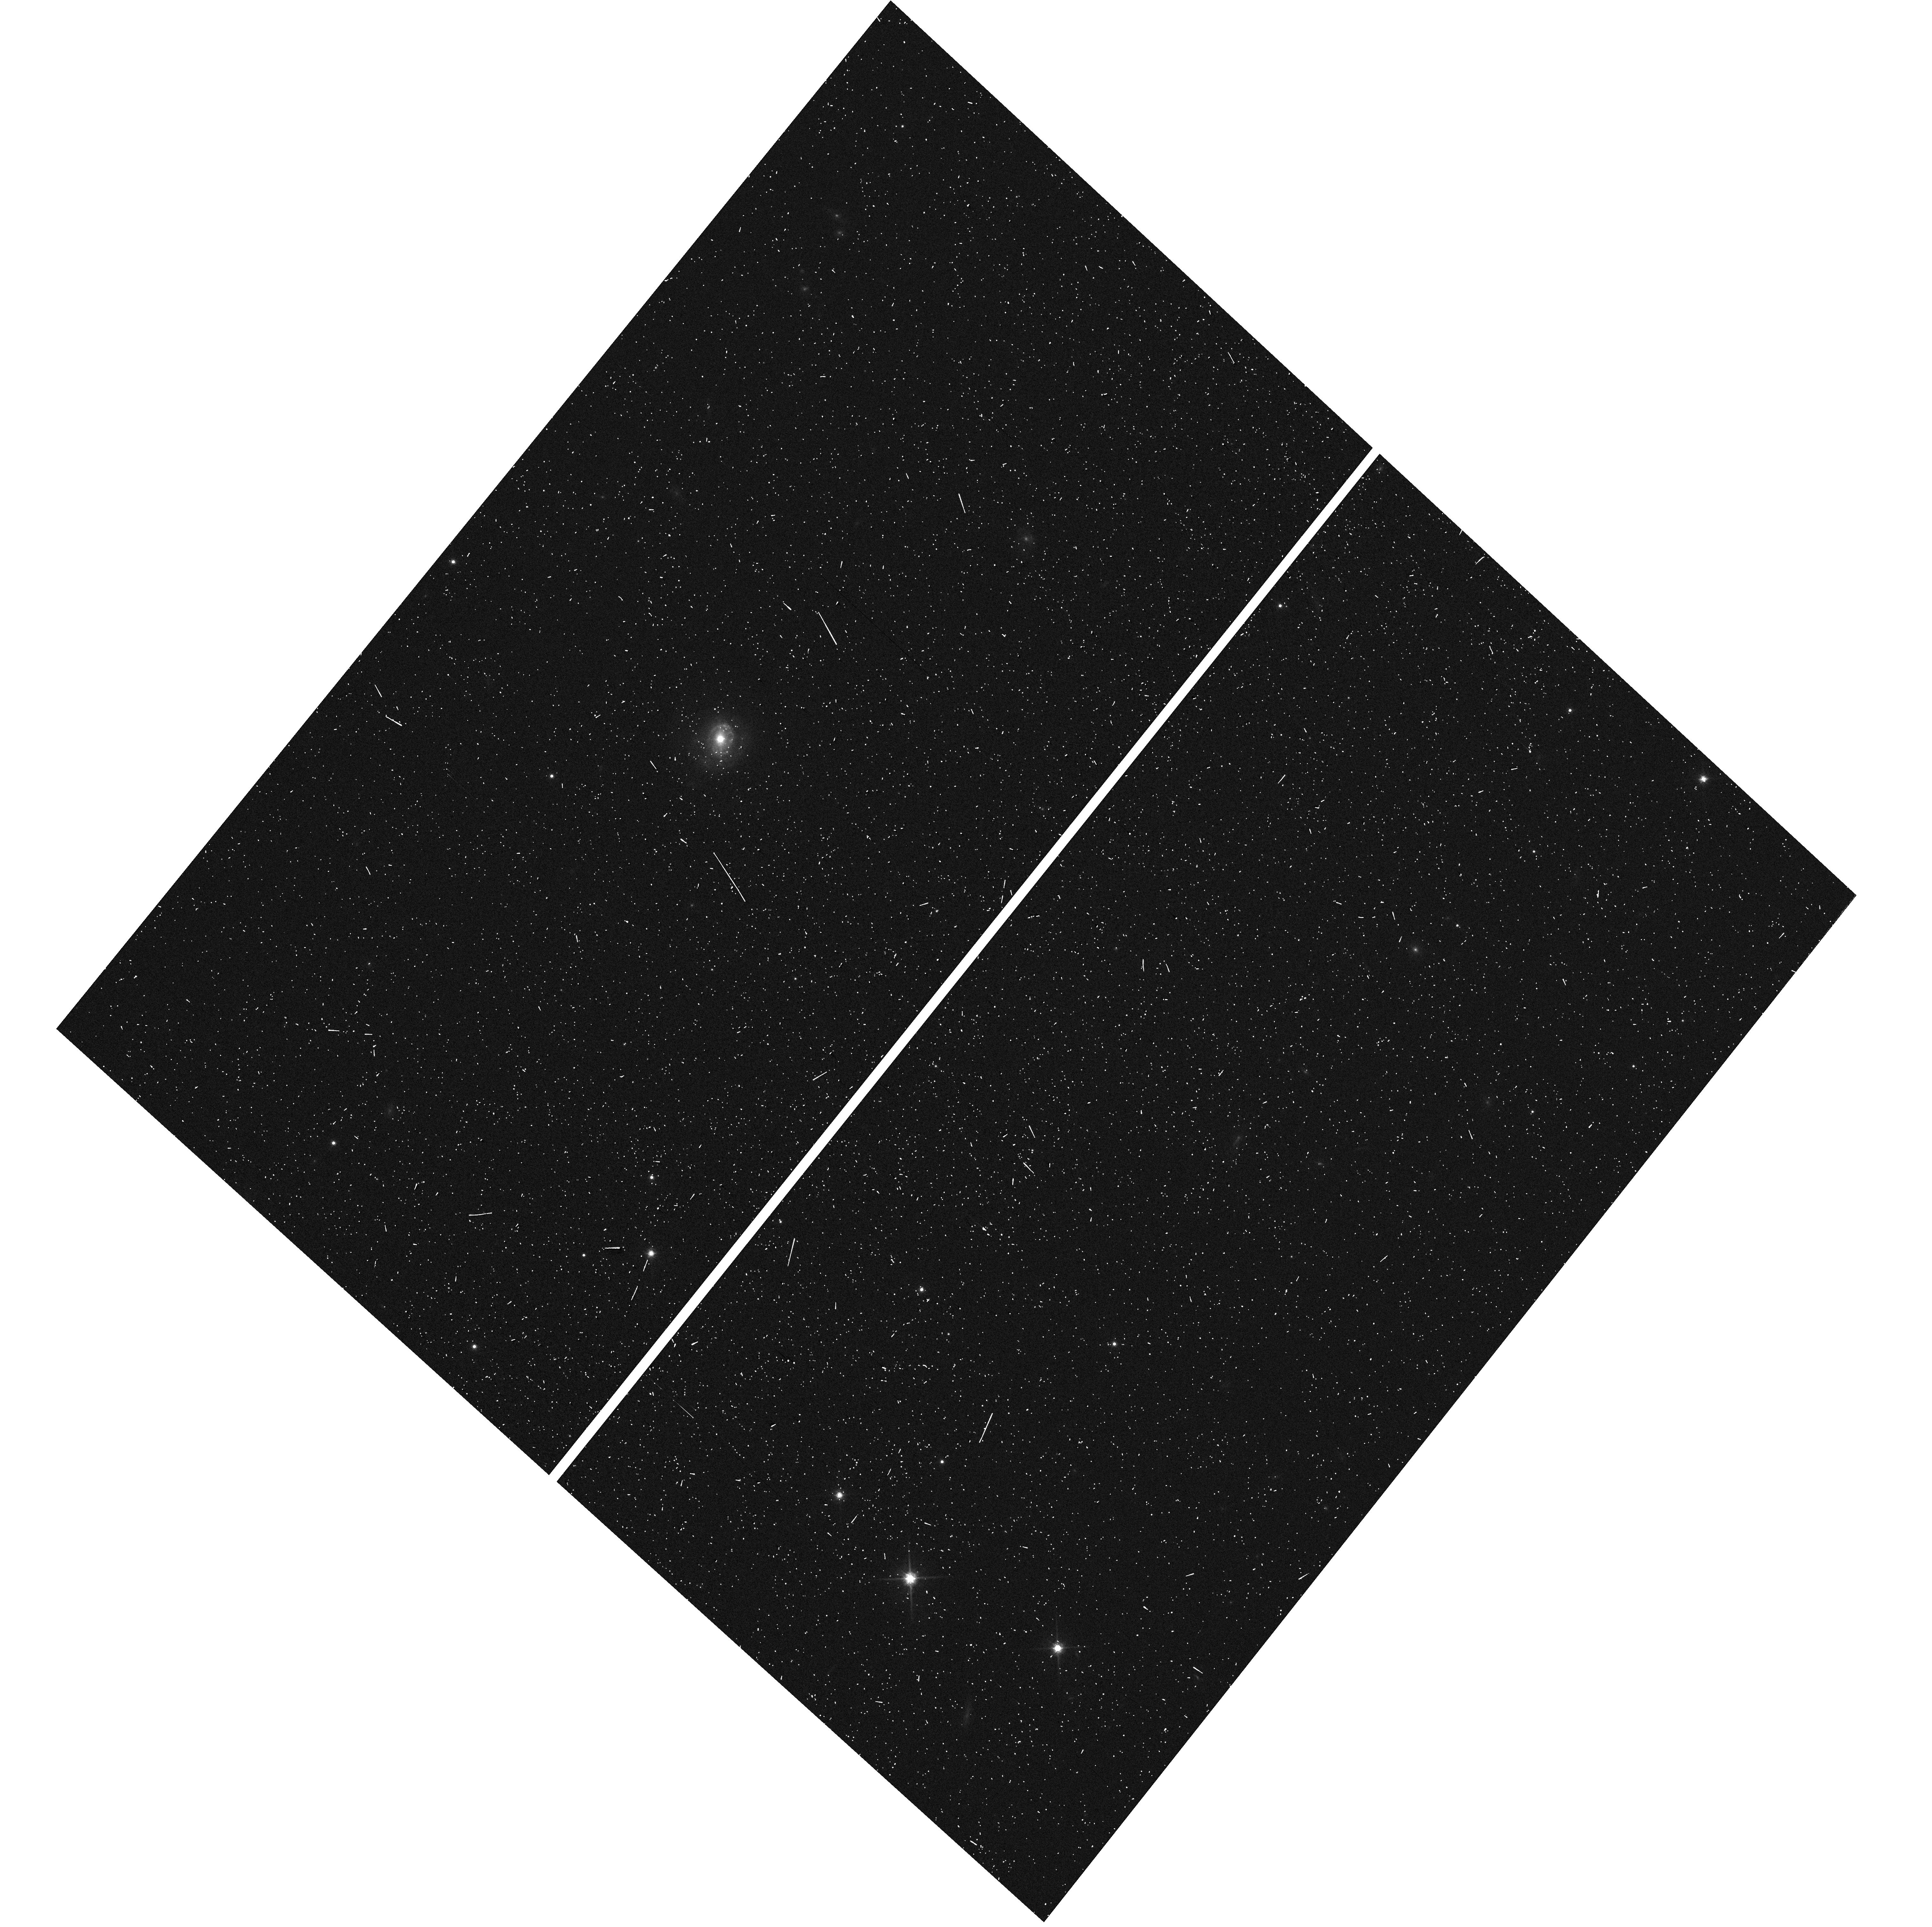
Target: MCBRIDGE-QSO2
Instrument: WFC3/UVIS
Filter: F814W
Exposure: 2 min
Observation ID: hst_14775_52_wfc3_uvis_f814w_id7052

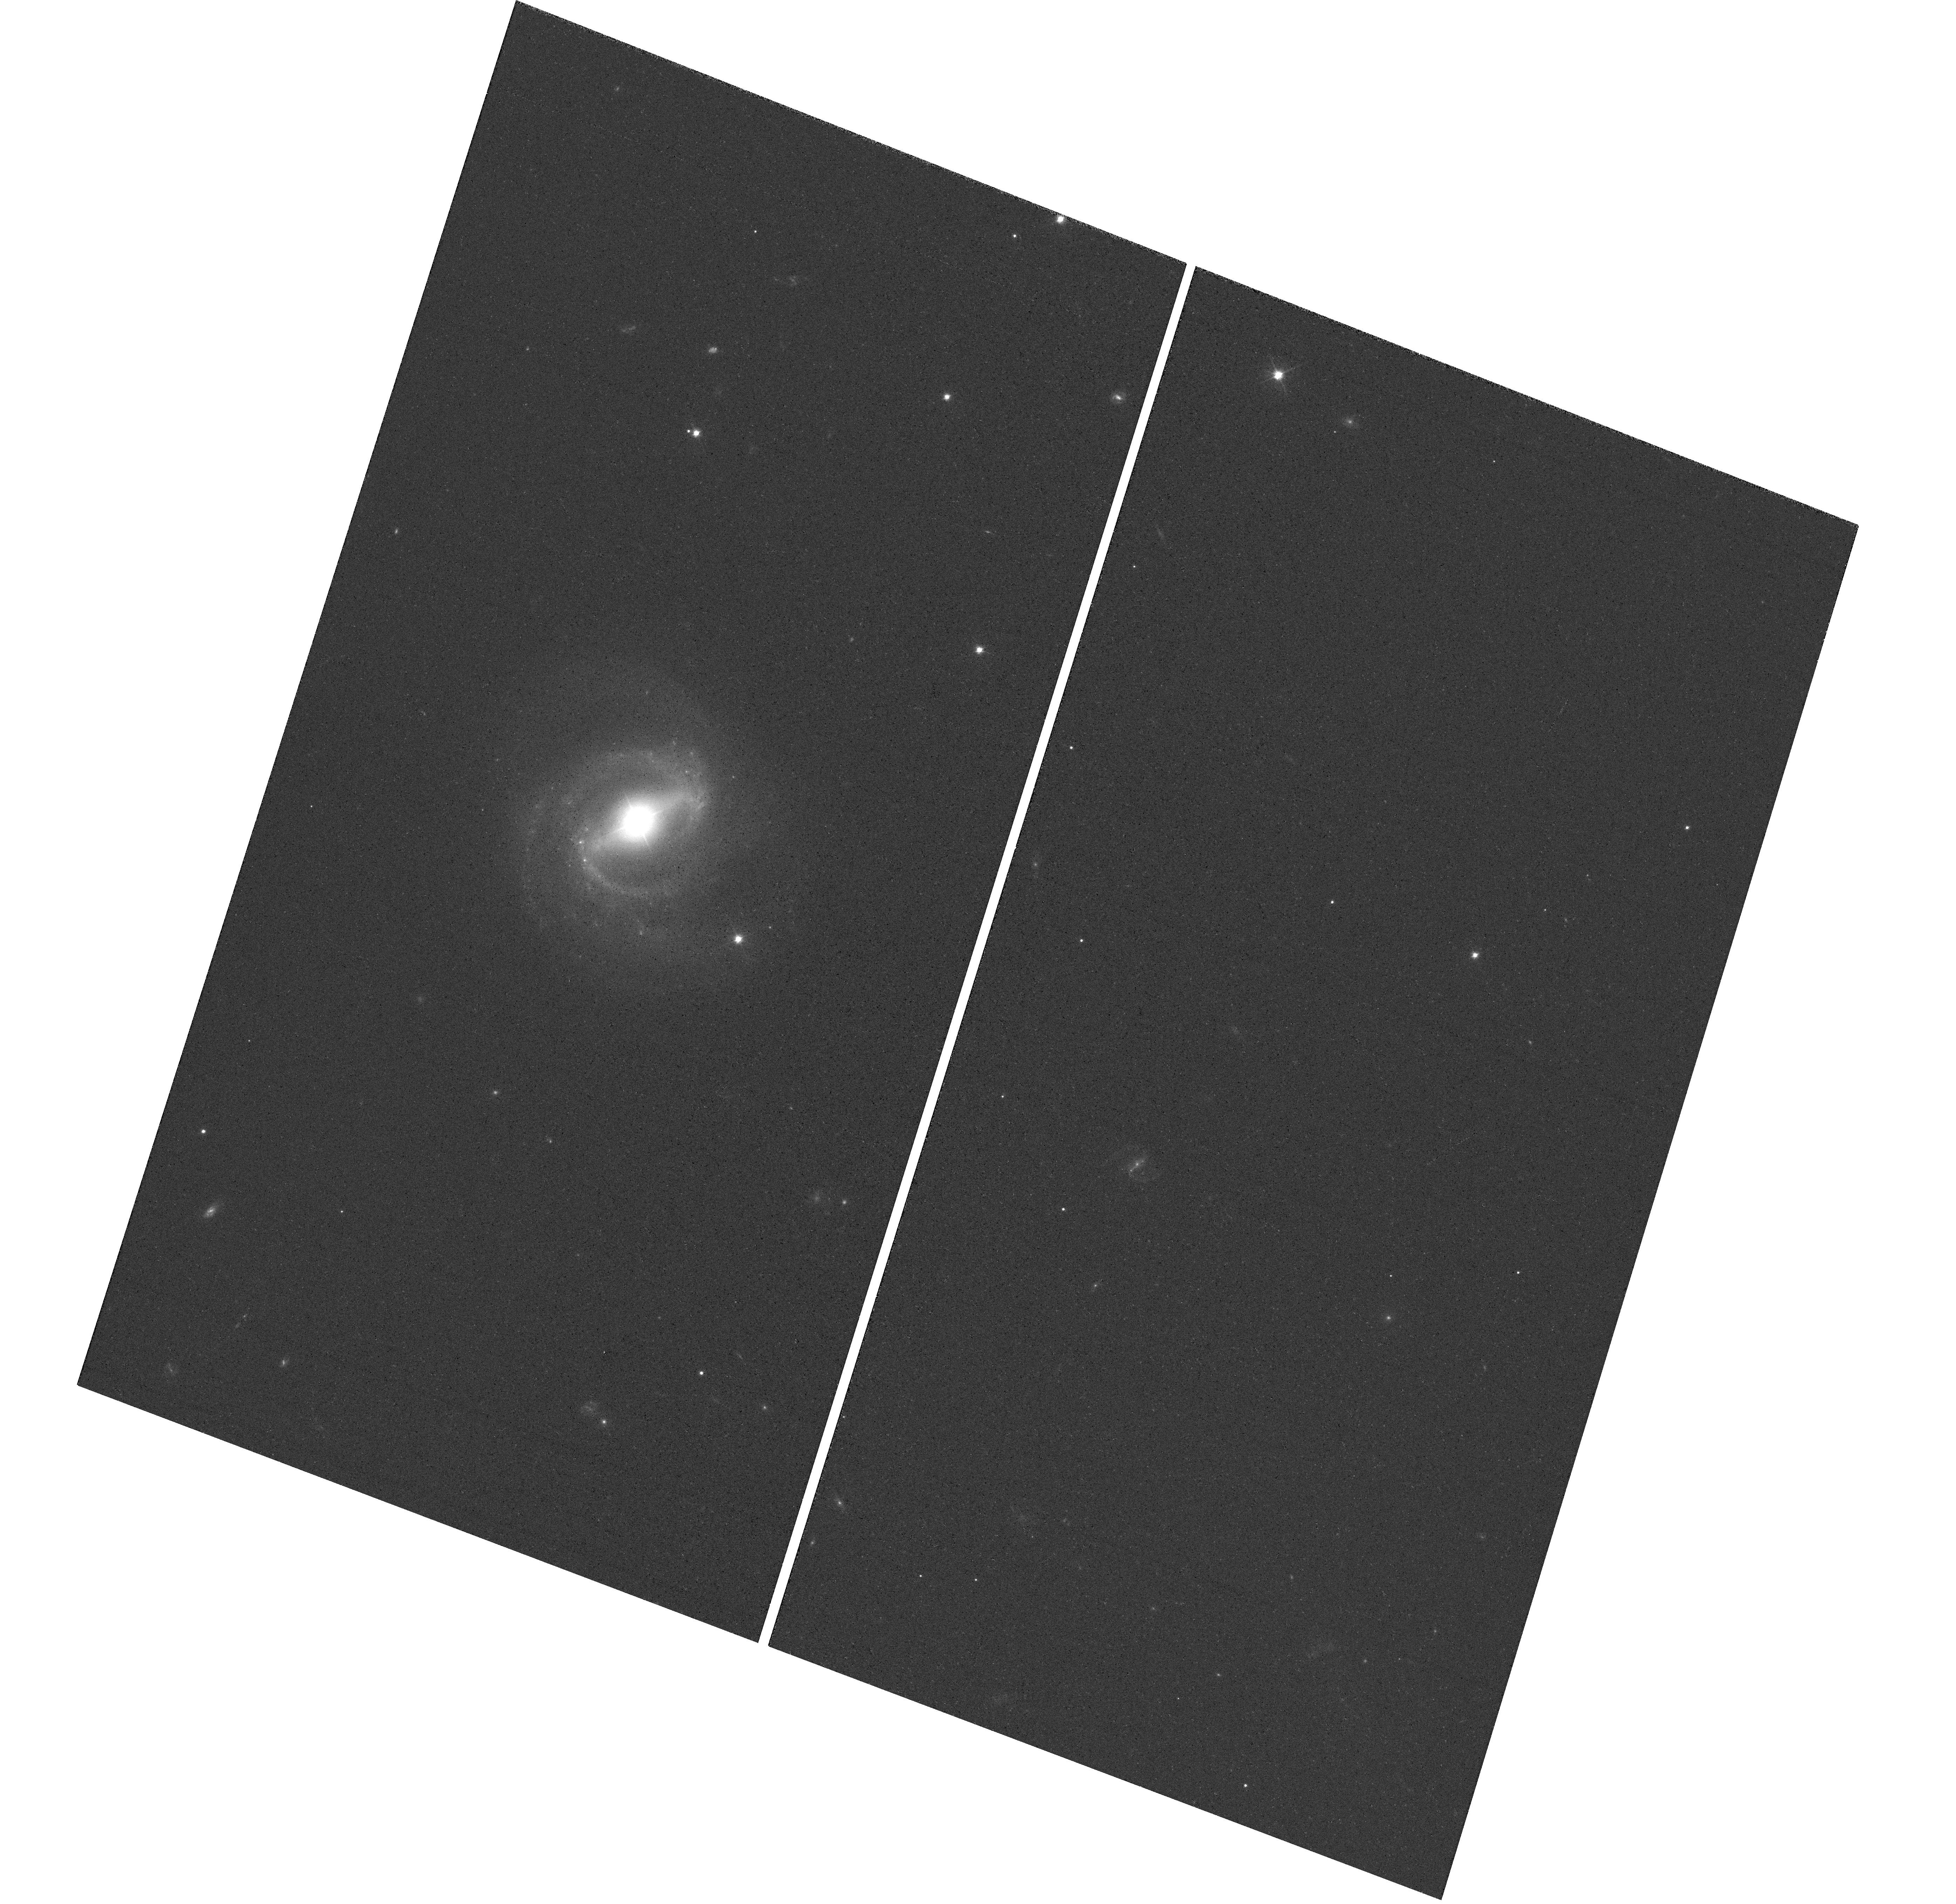
Target: MCBRIDGE-QSO4
Instrument: WFC3/UVIS
Filter: F606W
Exposure: 8 min
Observation ID: hst_14775_04_wfc3_uvis_f606w_id7004

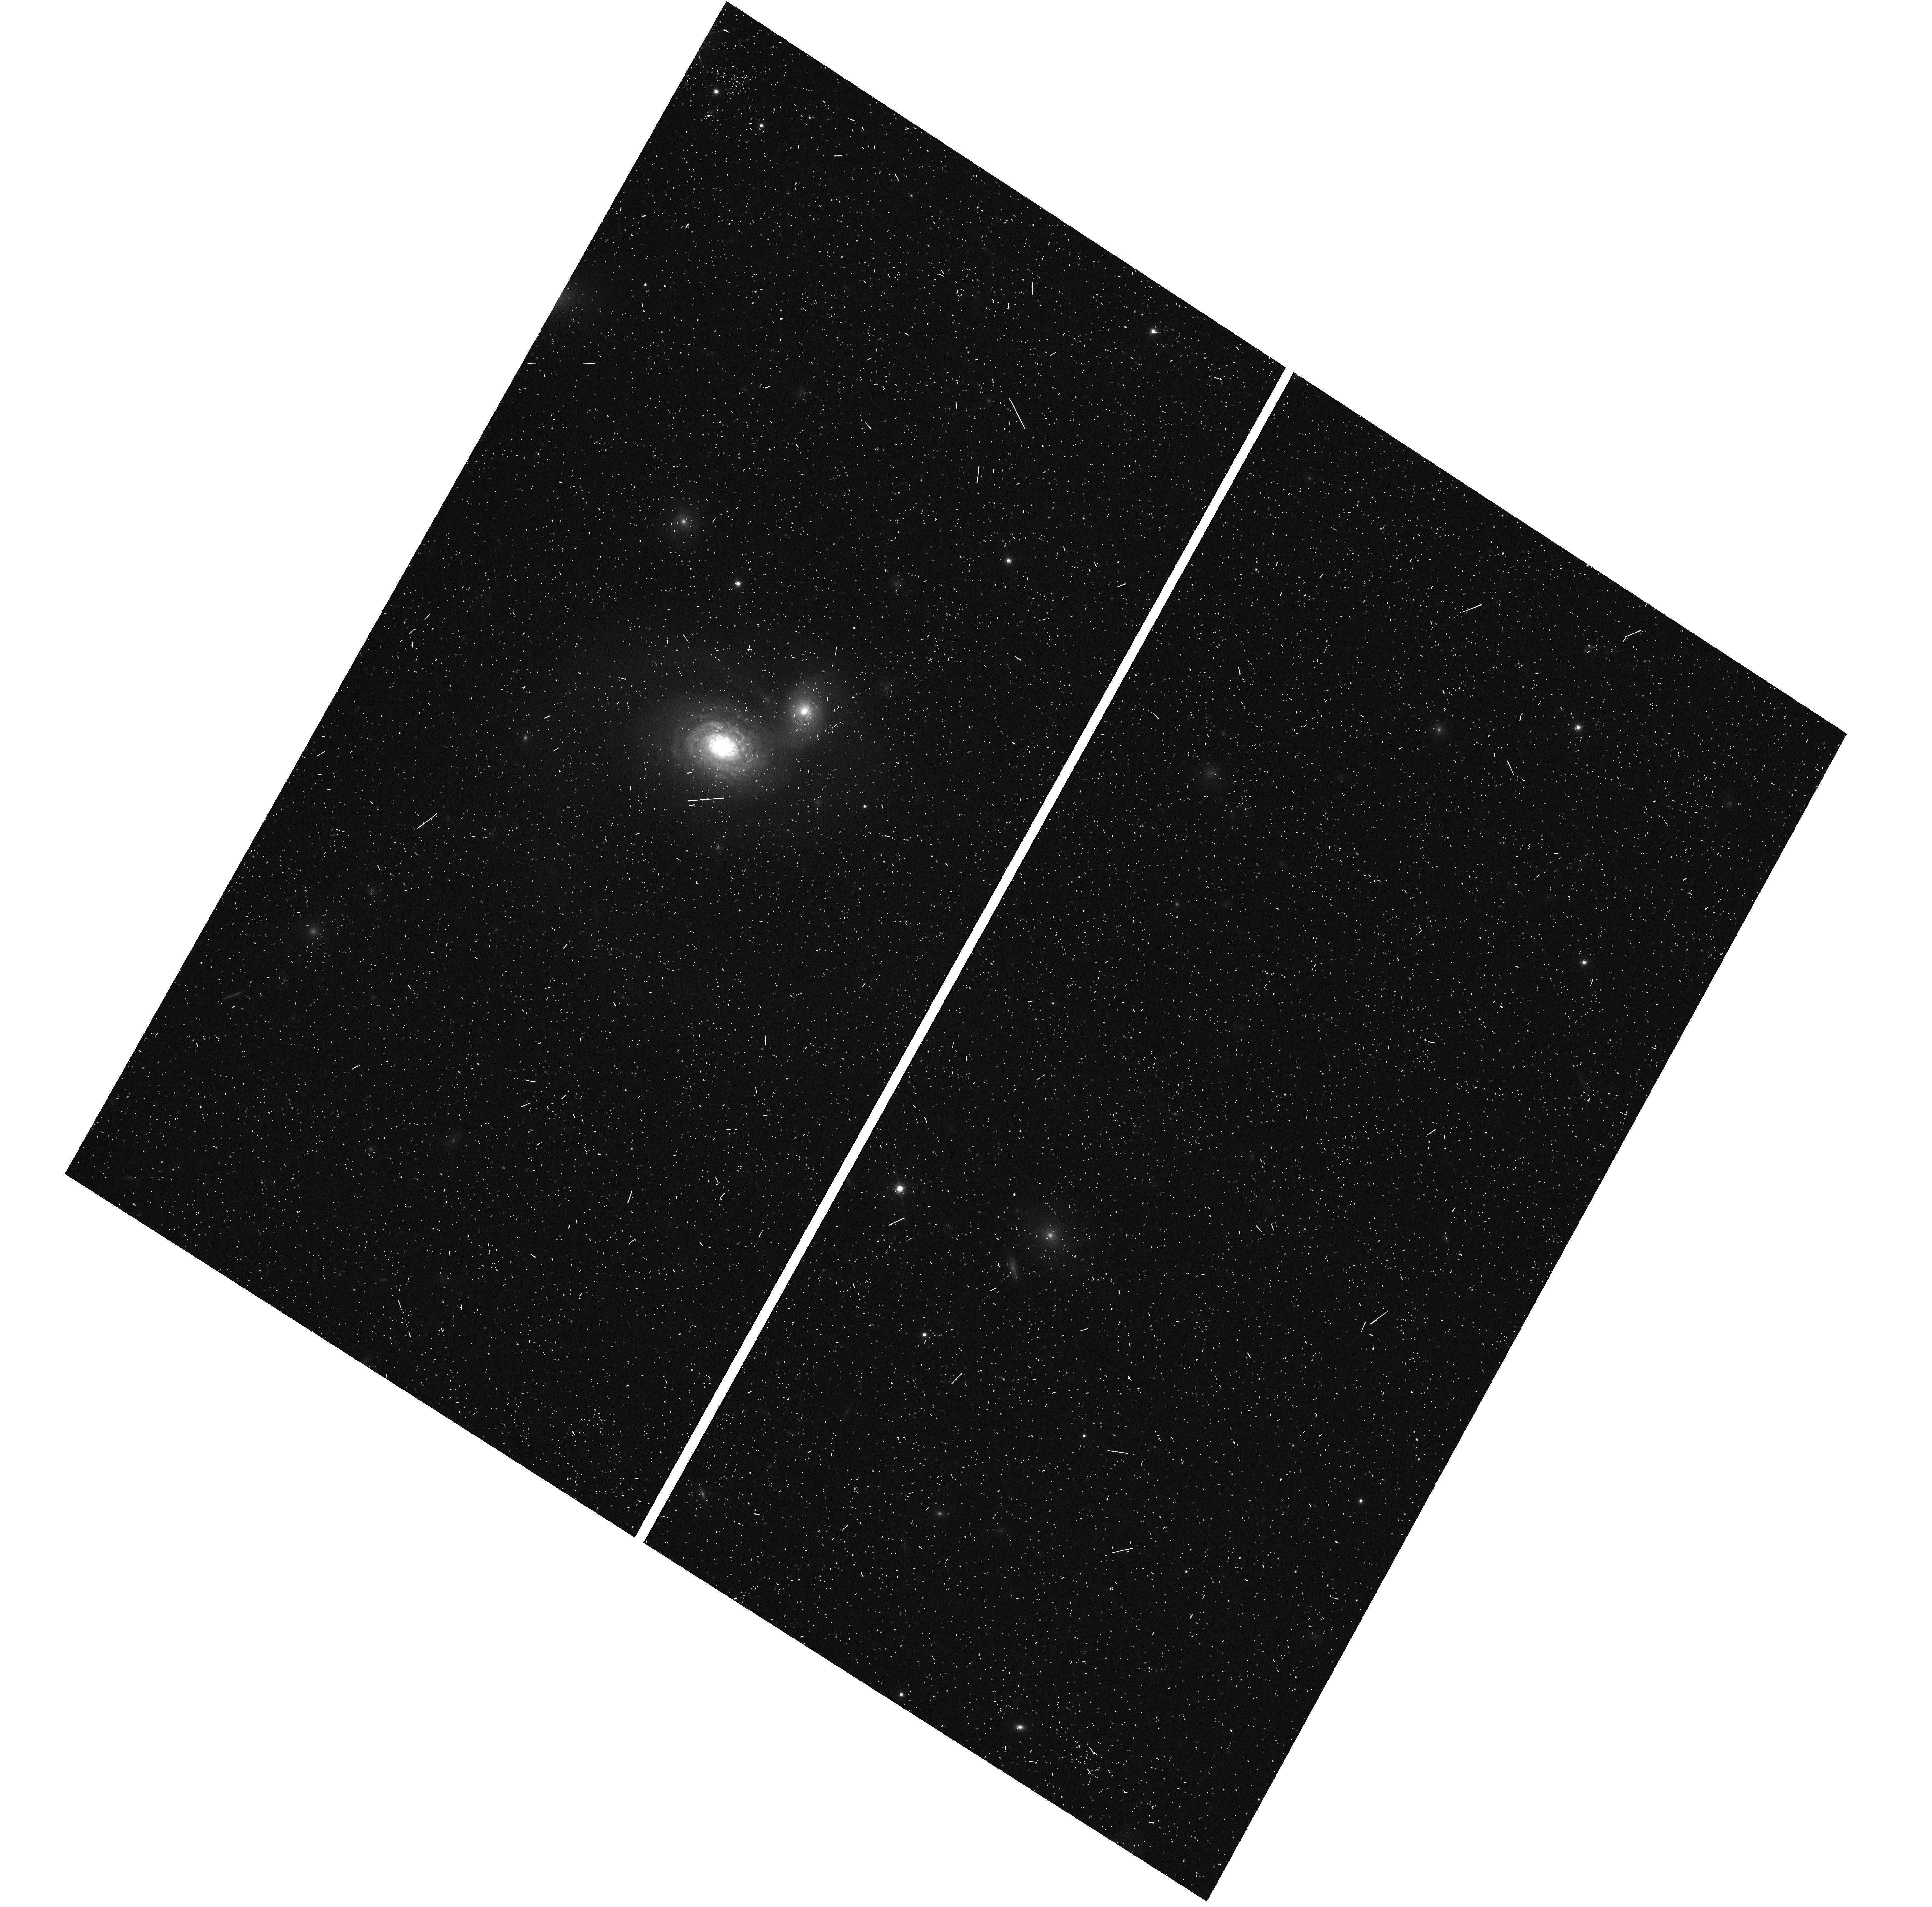
Target: MCBRIDGE-QSO5
Instrument: WFC3/UVIS
Filter: F814W
Exposure: 6 min
Observation ID: hst_14775_05_wfc3_uvis_f814w_id7005

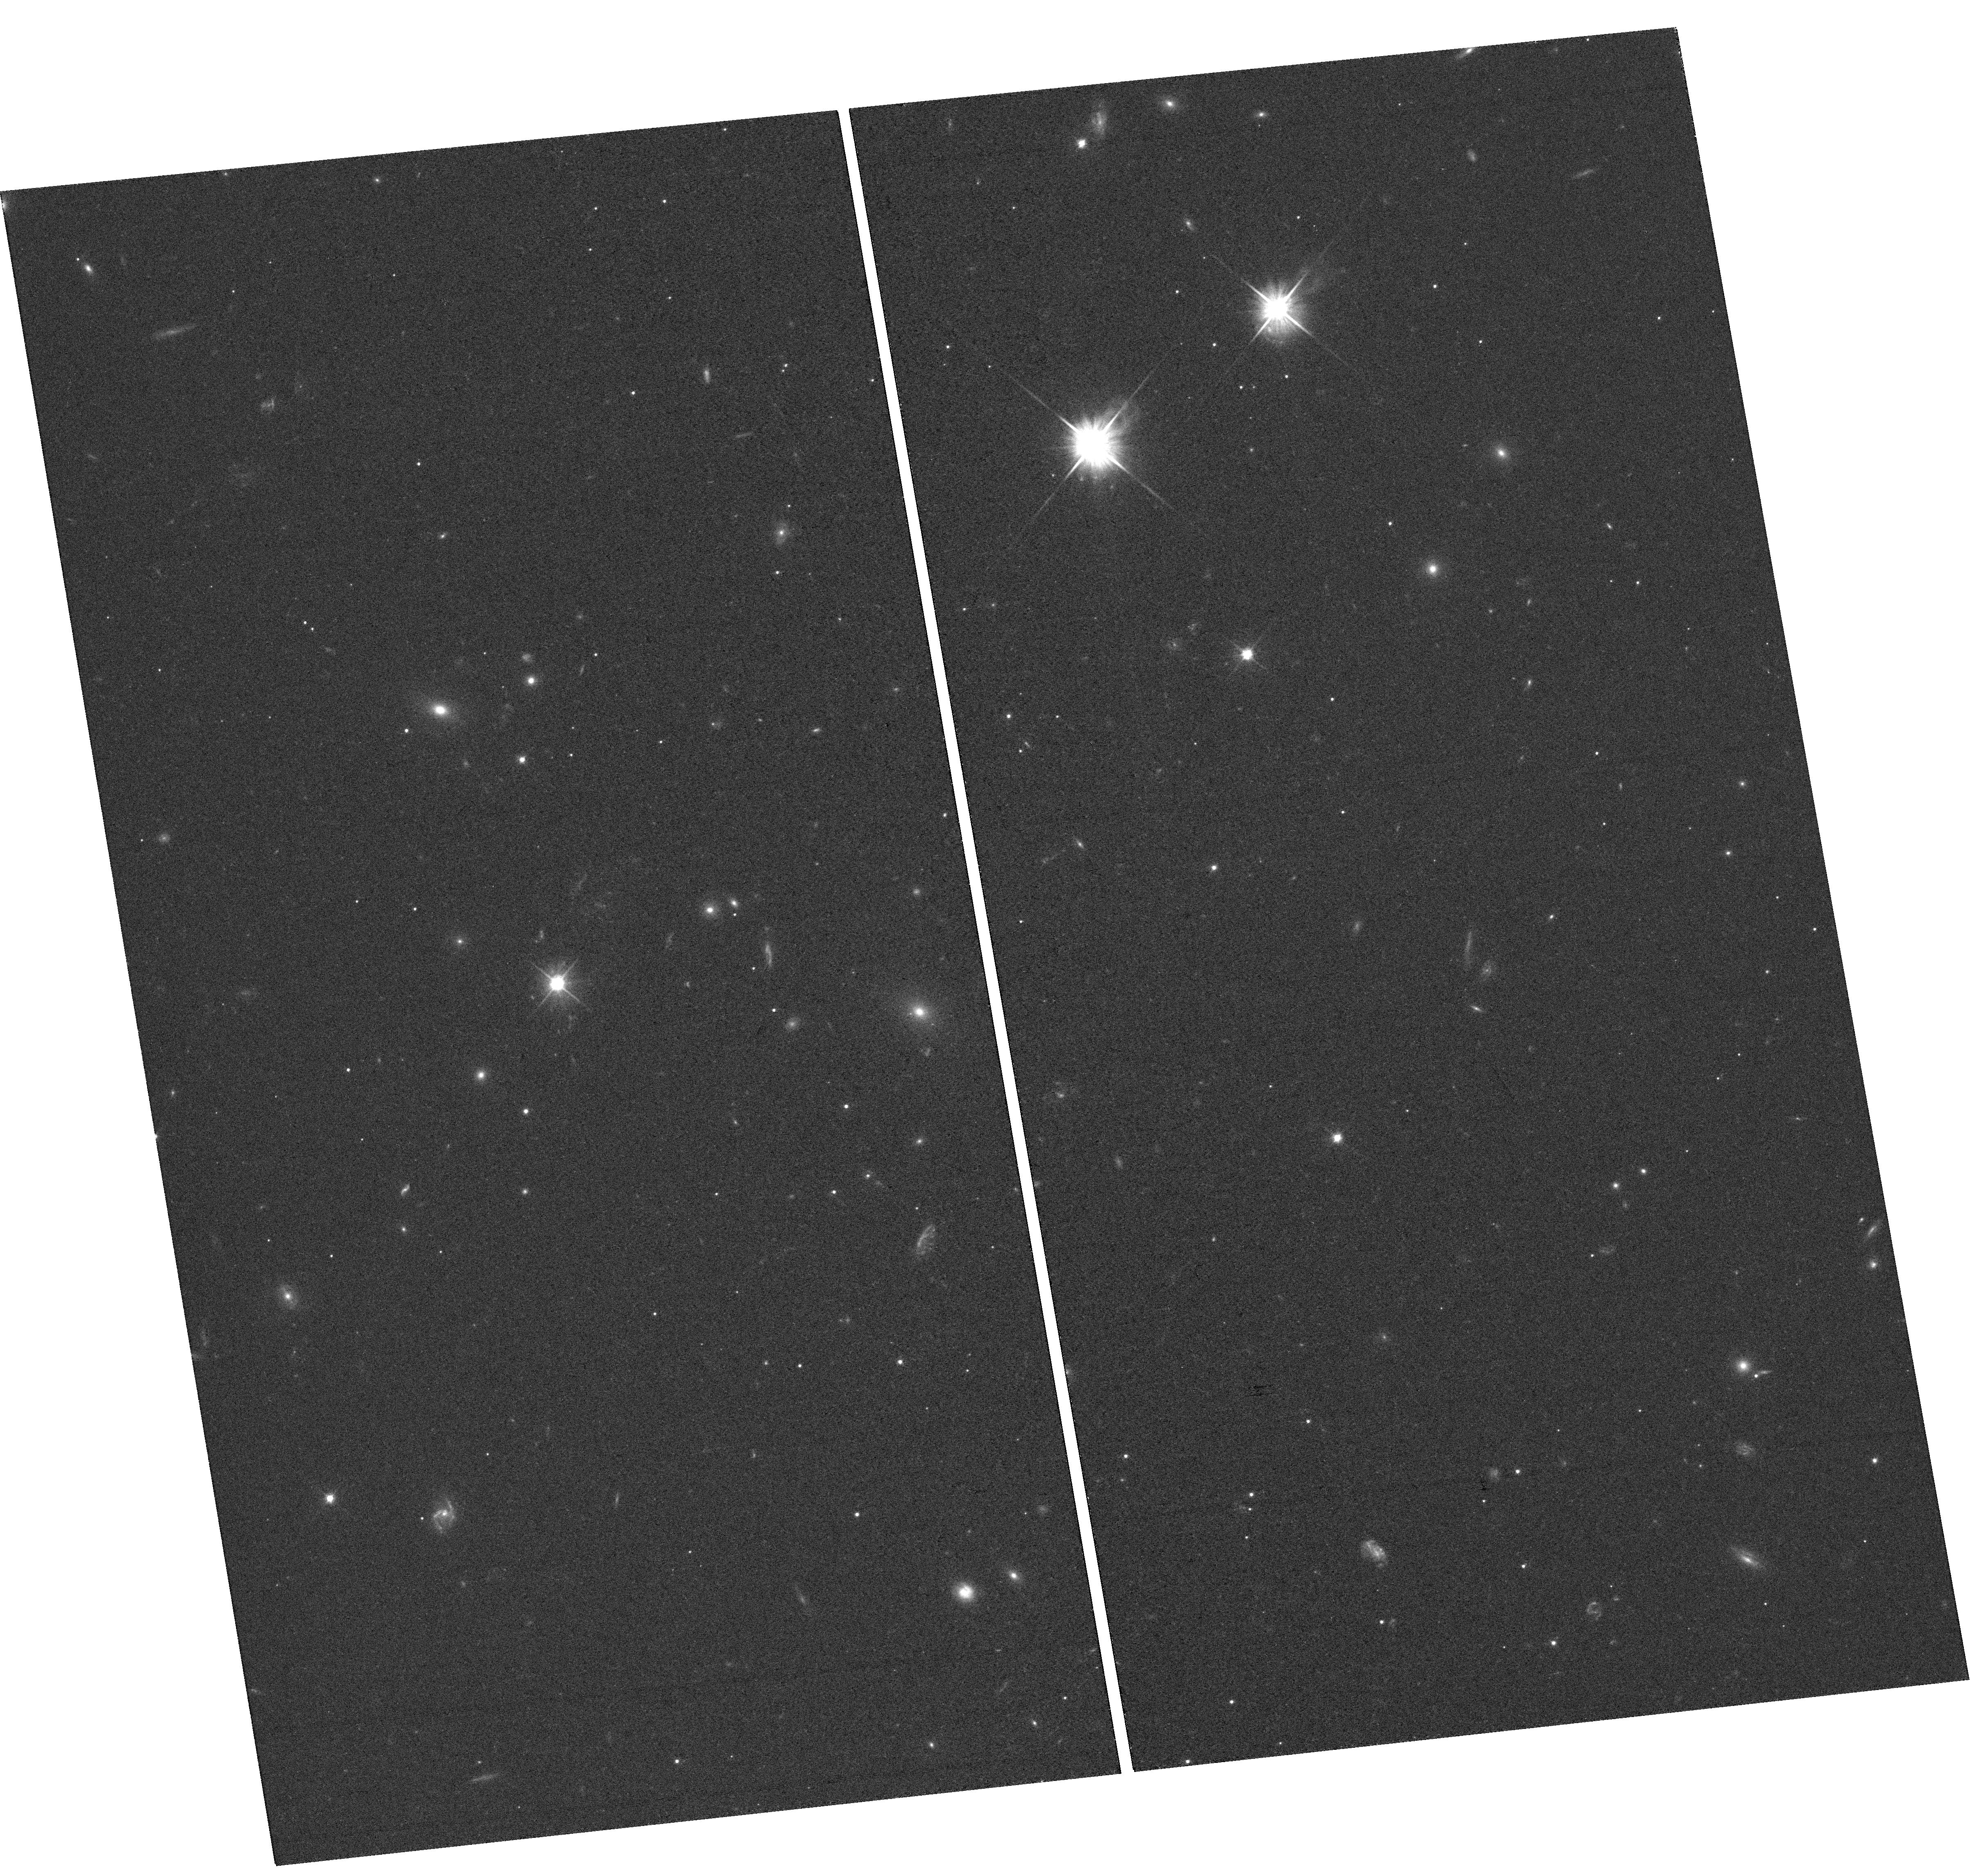
Target: MCBRIDGE-QSO1
Instrument: WFC3/UVIS
Filter: F606W
Exposure: 15 min
Observation ID: hst_14775_01_wfc3_uvis_f606w_id7001

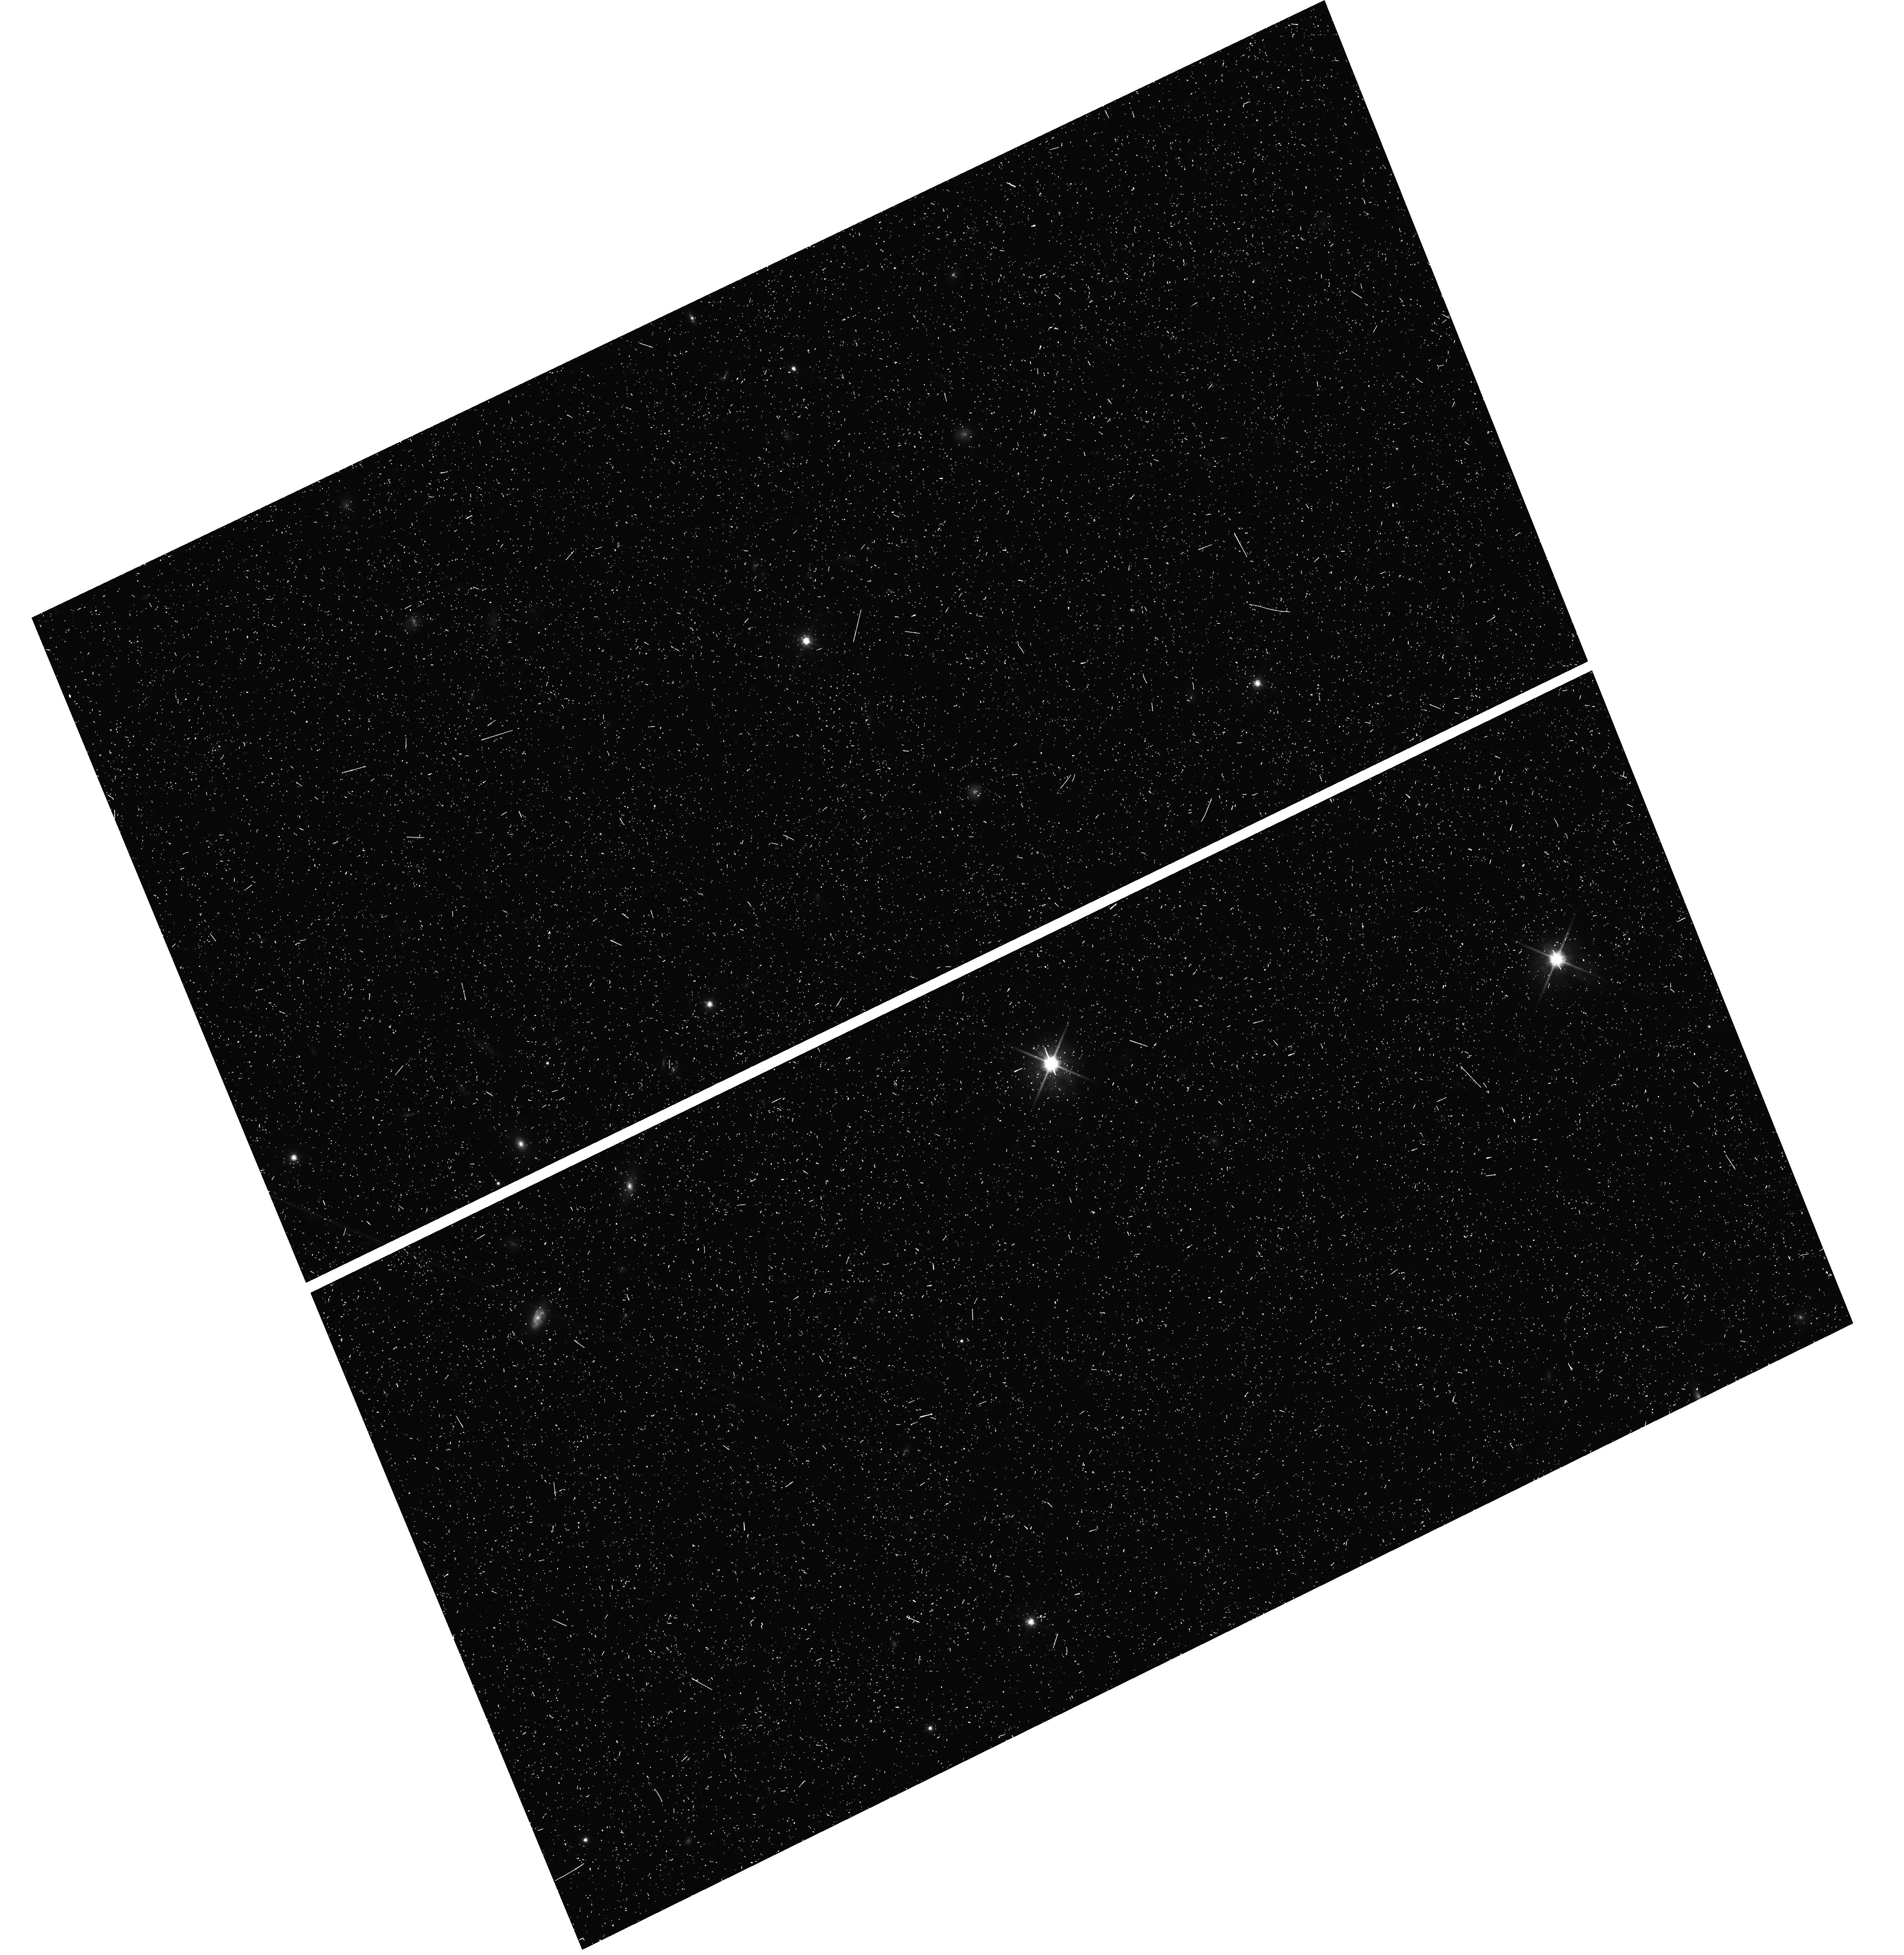
Target: MCBRIDGE-QSO3
Instrument: WFC3/UVIS
Filter: F814W
Exposure: 15 min
Observation ID: hst_14775_03_wfc3_uvis_f814w_id7003

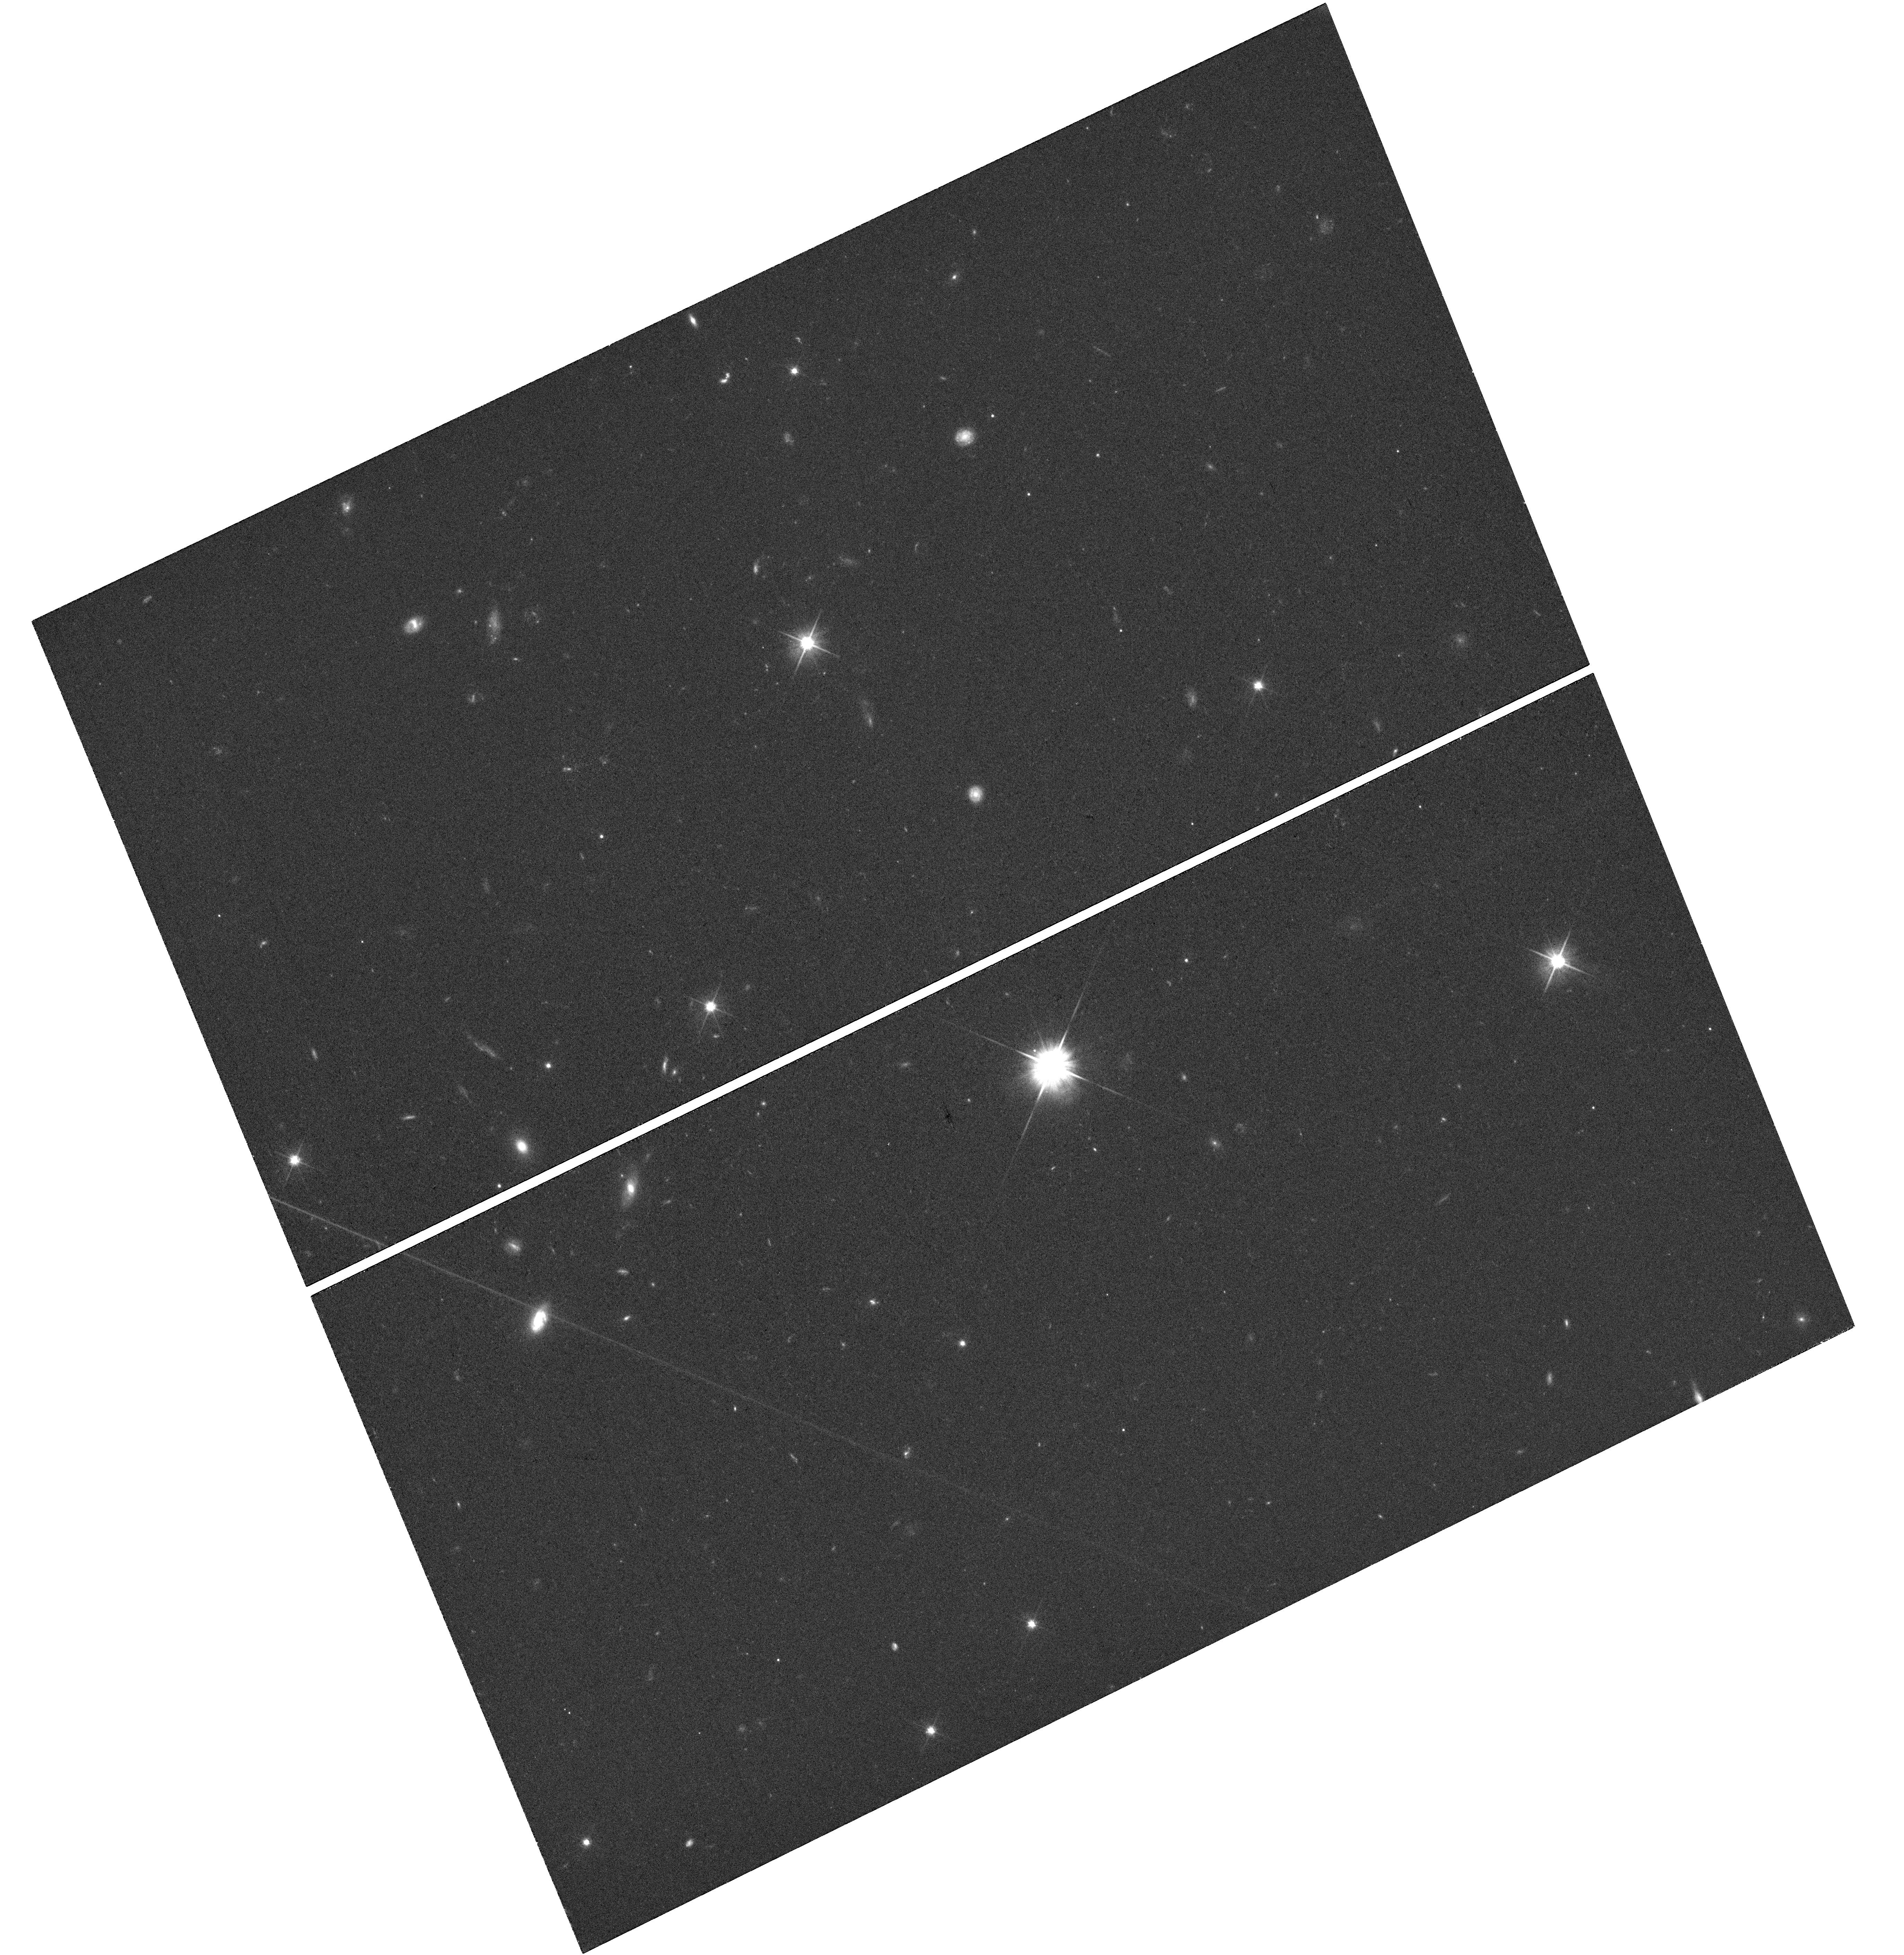
Target: MCBRIDGE-QSO3
Instrument: WFC3/UVIS
Filter: F606W
Exposure: 24 min
Observation ID: hst_14775_03_wfc3_uvis_f606w_id7003

The Proper Motion Field along the Magellanic Bridge: a New Probe of the LMC-SMC interaction (PI: van der Marel, Roeland P.)

Our HST PM measurements of the LMC and SMC have revolutionized our understanding of the Magellanic System, and have spurred new research on its use as a cosmological probe of galaxy formation. The PMs imply that the Magellanic Clouds are likely on their first infall towards the Milky Way (MW). The disturbed nature of the Magellanic System is therefore likely due to the LMC-SMC interaction, and not to the MW influence. This has emphasized the importance of dwarf galaxy interactions for galaxy evolution. The Clouds are connected by a complex of gas and stars called the Magellanic Bridge. We will map the stellar PM field of the Bridge, similar to our prior HST mapping of the LMC PM rotation field. Our state-of-the-art N-body simulations show that the PM field will tightly constrain the impact parameter of LMC-SMC orbit at its last pericenter 100-300 Myr ago, which is the main uncertainty in our understanding of the LMC/SMC interaction history. This will test whether the tidal debris between the galaxies is due to a recent direct-hit collision. It will also test models in which the tidal debris is responsible for the observed microlensing events. For each of the 8 target fields in the Magellanic Bridge, we expect to achieve PM accuracies of 10-25 km/s per field, well below the 130 km/s velocity difference between the Clouds. This will yield the best constraints to date on the LMC/SMC interaction, and will further test the importance of dwarf-dwarf interactions for galaxy evolution. We will also model the CMDs for all 16 (8 primary and 8 coordinated-parallel) fields, to better determine the stellar population properties of the Magellanic Bridge, and its spatial variation. The age and metallicty of the stars will further constrain the N-body models and the scenarios for the formation of the Magellanic Bridge.